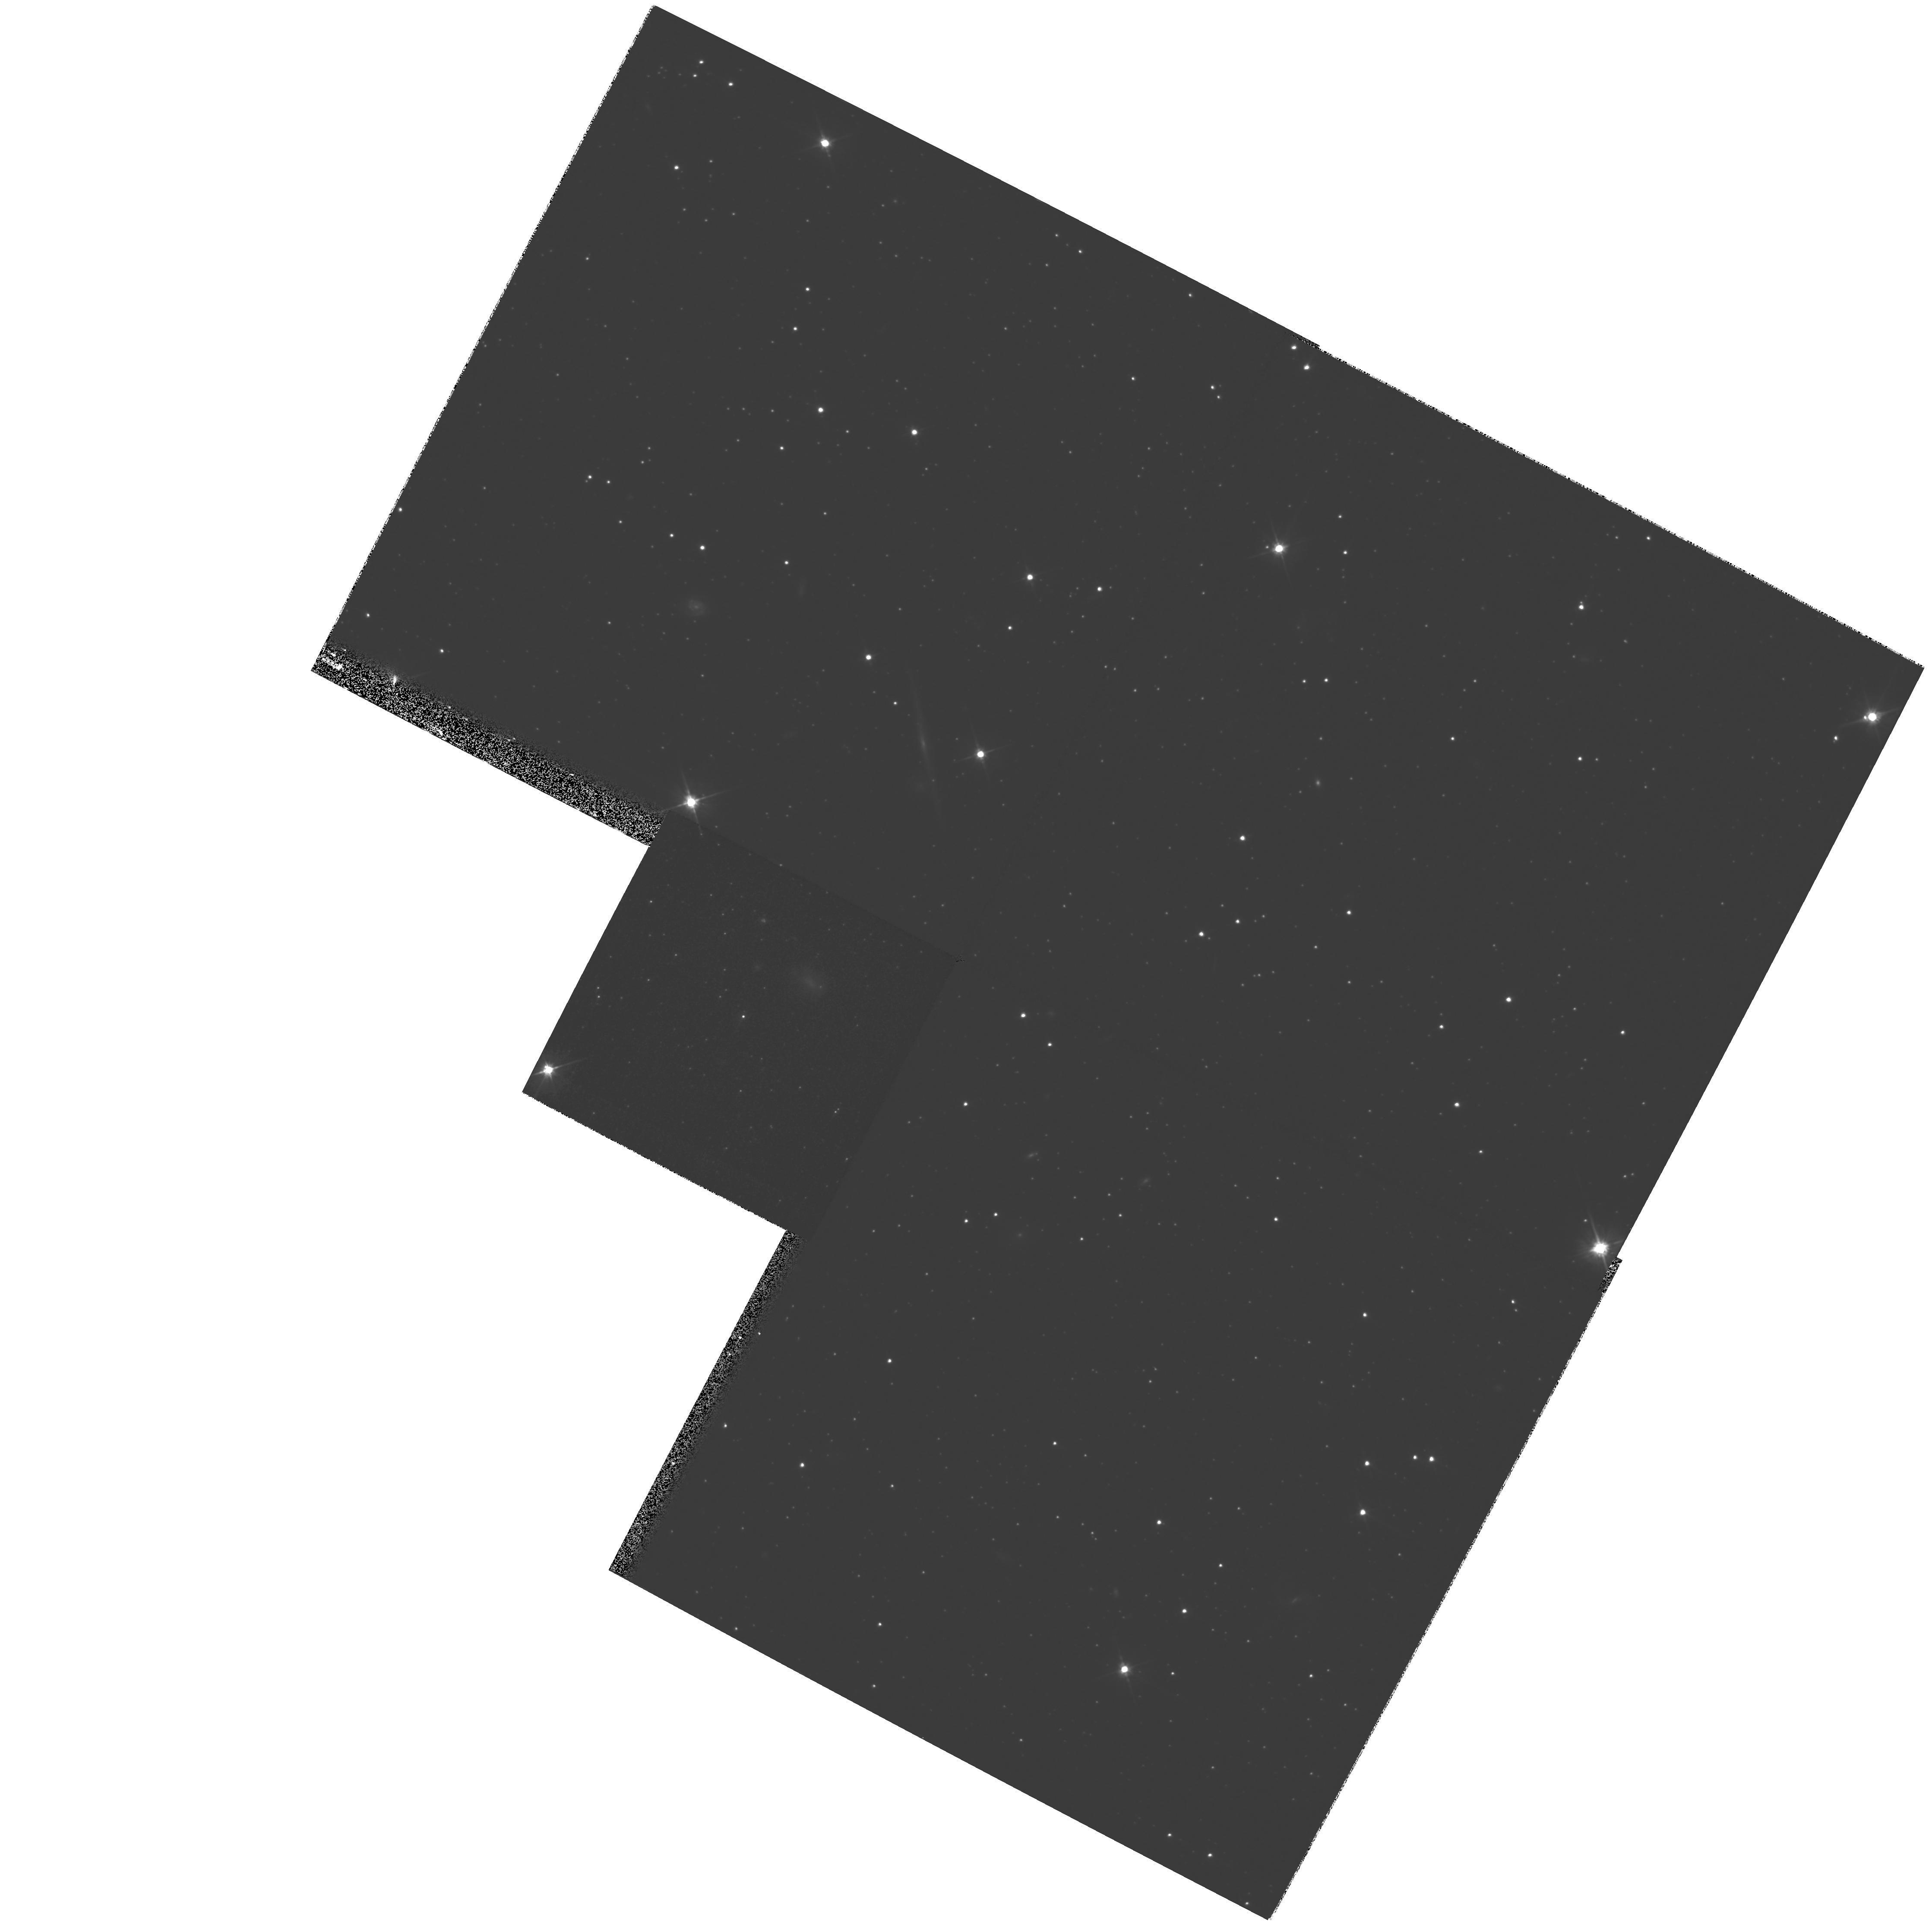
Target: CAR-QSO-0641-5057. Instrument: WFPC2/PC. Filter: F606W. Exposure: 48 min. Observation ID: hst_8776_08_wfpc2_pc_f606w_u65q08

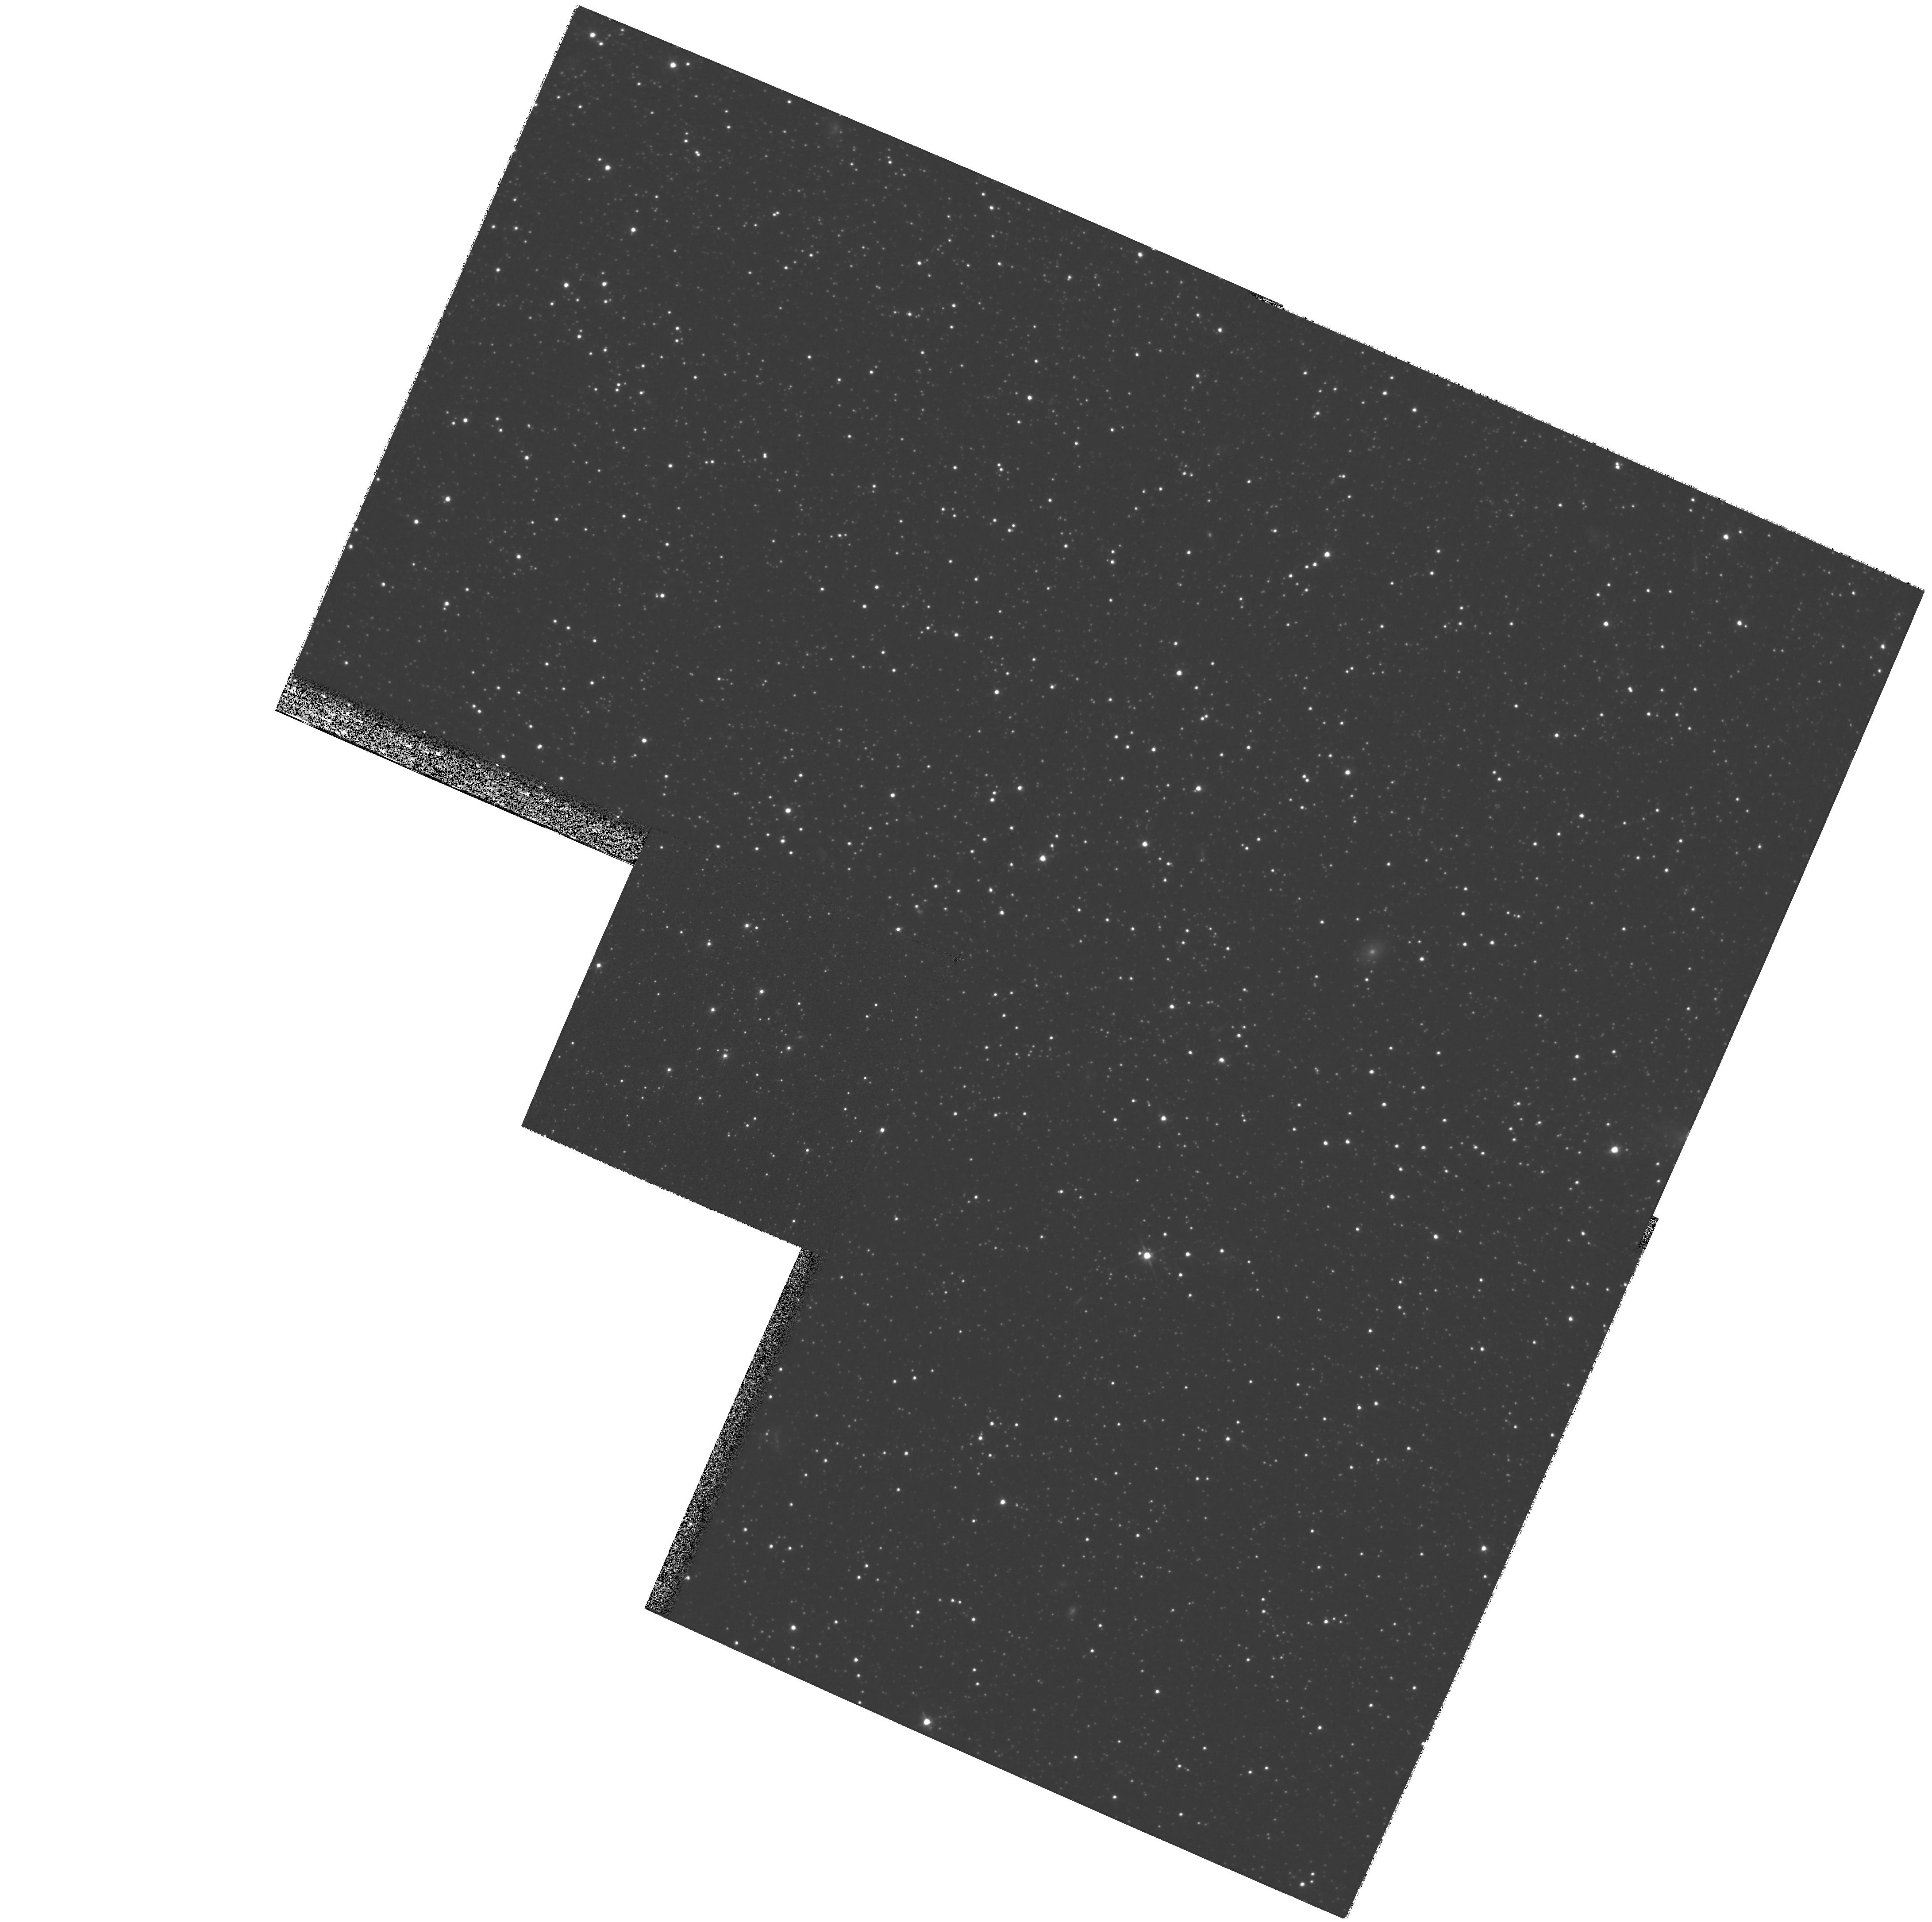
Target: FOR-QSO-0240-3434. Instrument: WFPC2/PC. Filter: F606W. Exposure: 43 min. Observation ID: hst_8776_07_wfpc2_pc_f606w_u65q07

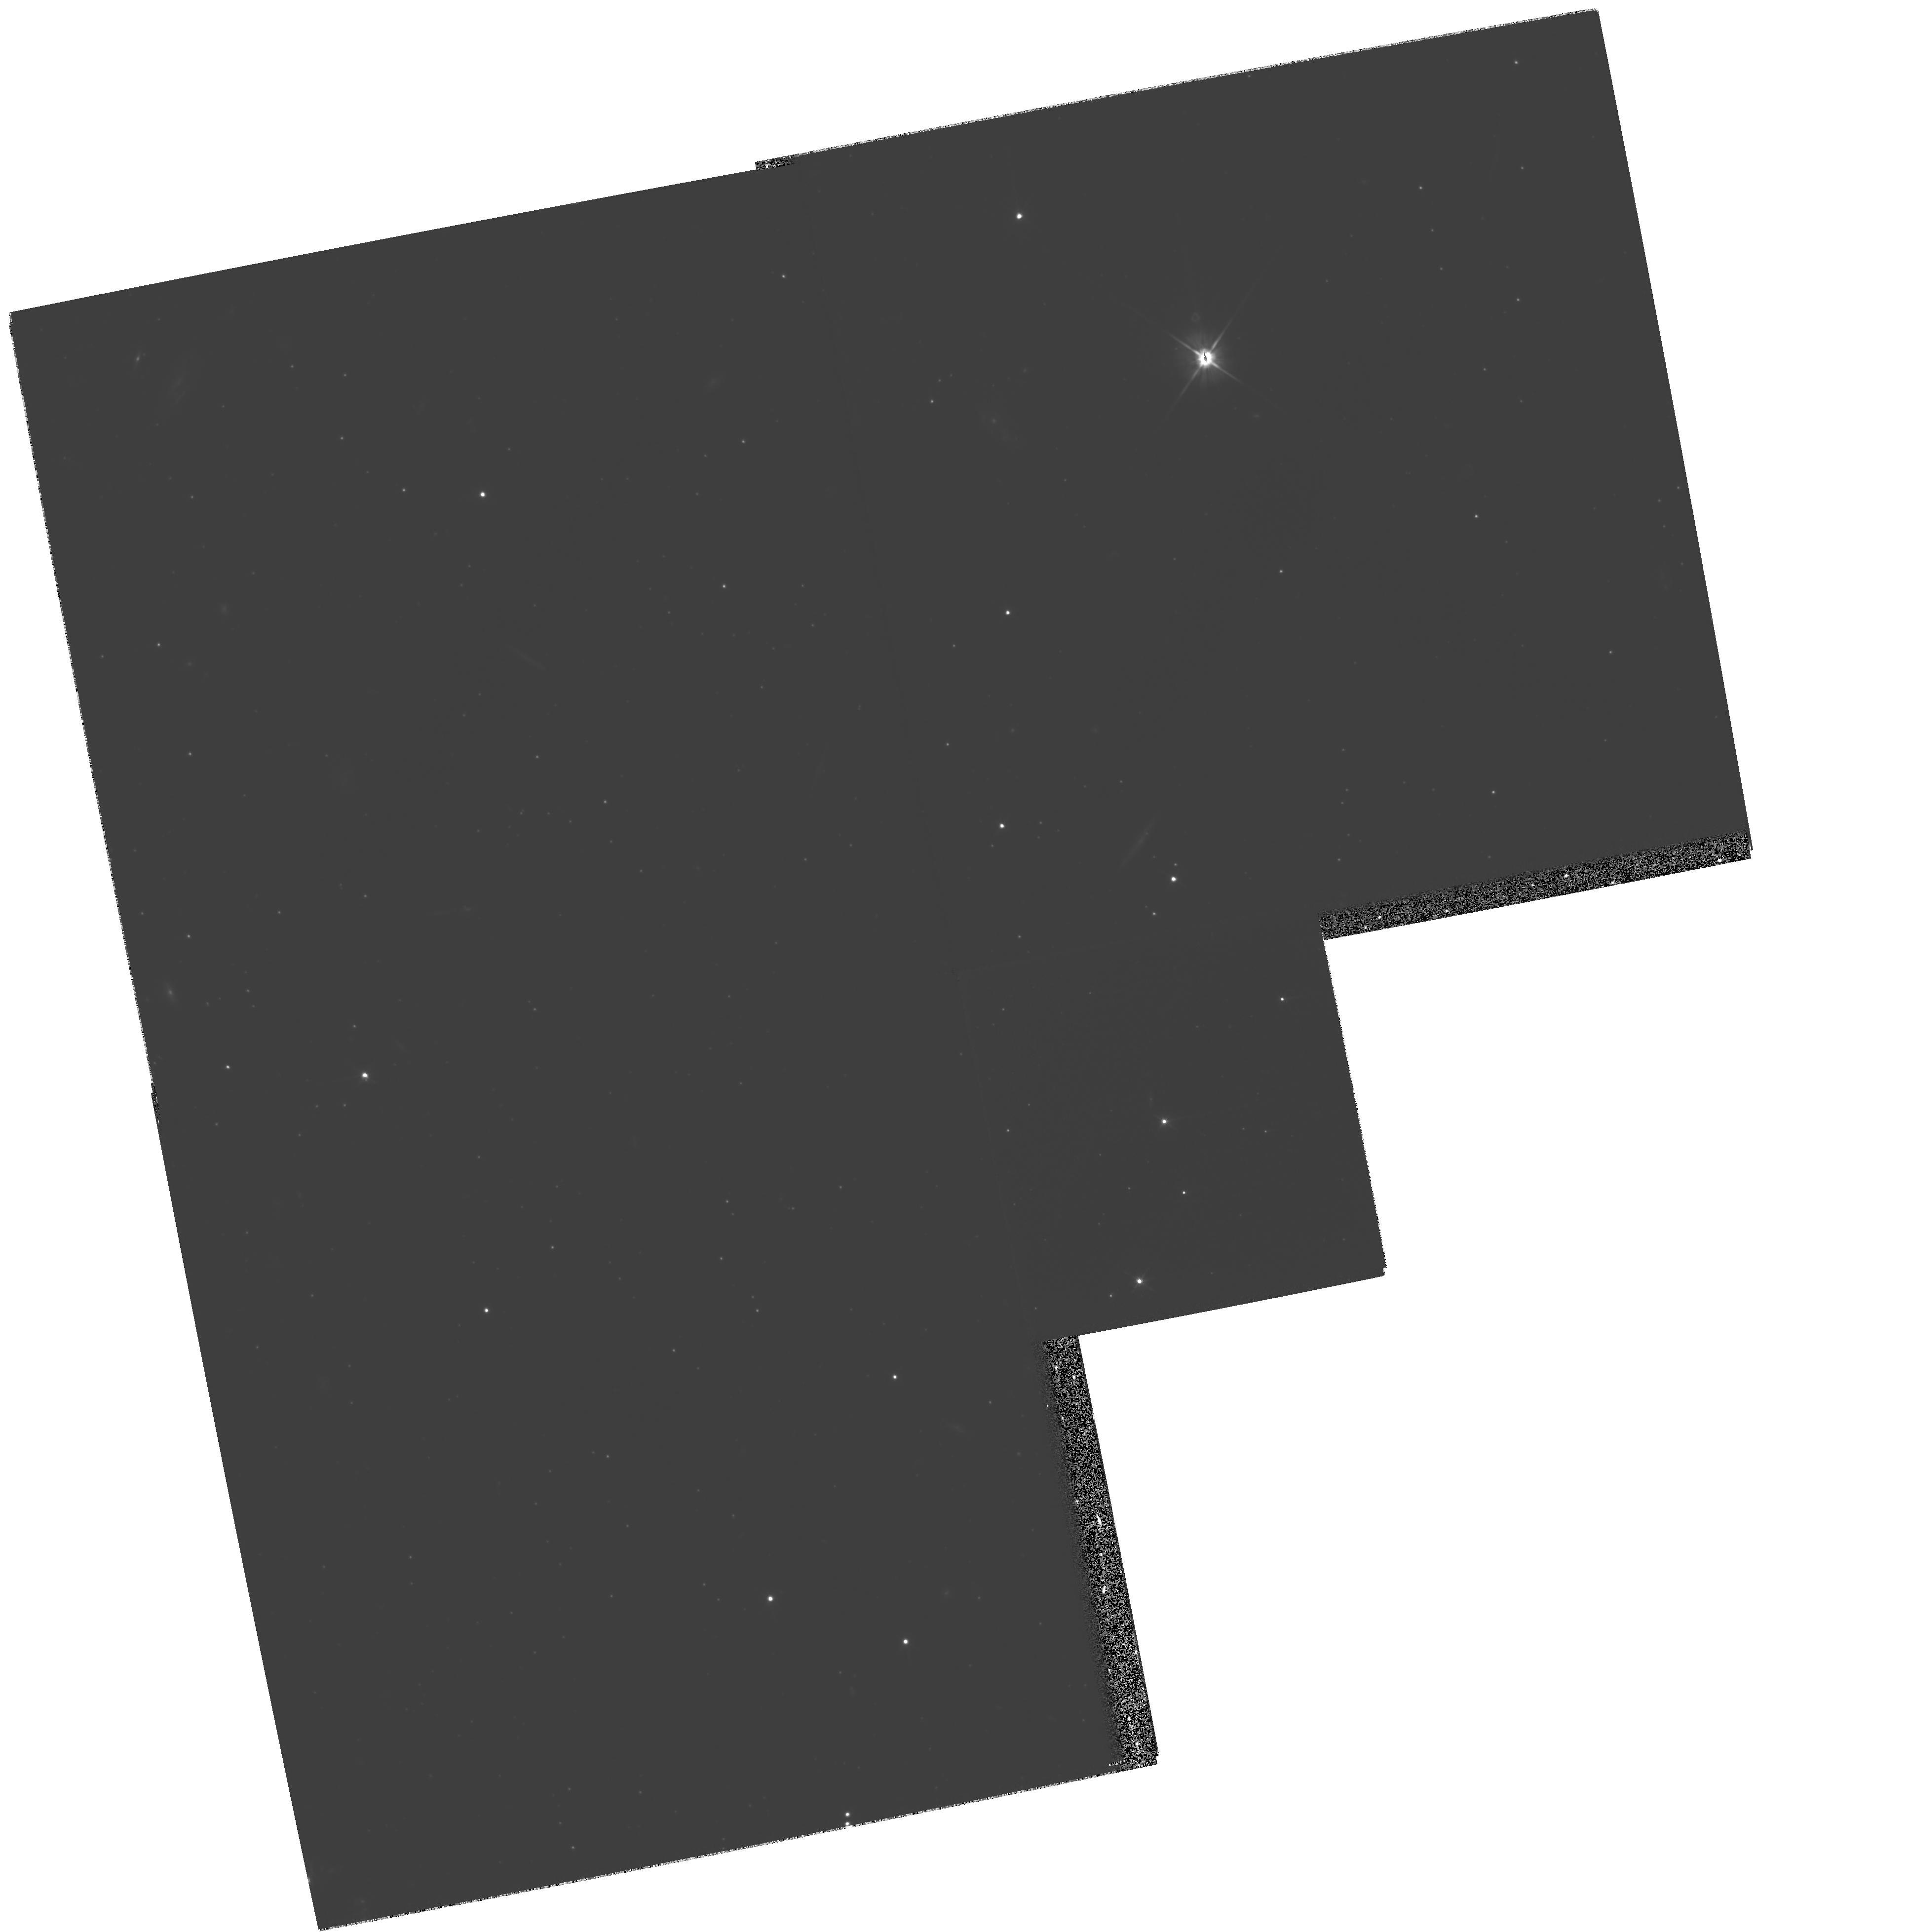
Target: QSO-UMI-1508+67. Instrument: WFPC2/PC. Filter: F606W. Exposure: 1.6 h. Observation ID: hst_8776_06_wfpc2_pc_f606w_u65q06

Absolute Proper Motions of Nearby Dwarf Spheroidal Galaxies-Cycle 9 (PI: Olszewski, Edward W.)

We propose to measure precise absolute proper motions for four dwarf spheroidal satellites of the Milky Way using spectroscopically-confirmed background QSOs to define a zero- velocity reference frame. Three epochs within the 2 years separating 3 HST cycles will yield systemic tangential velocities of UMi, Car, Scl, (and For) to +/- 78 kms\ (+/- 130 kms). These are worst-case velocity precisions and they are likely to be 2* smaller. With 2-3 QSOs per galaxy and 3 observations per QSO field we will have a clear understanding of the systematic errors that could affect the astrometry. We will test whether the halo contains a small number of massive streams containing several dwarf galaxies, or whether the individual halo dwarfs are traveling along independent orbits. HST is essential to achieving the high precisions needed to conclusively compare the projected orbital motions of the individual galaxies; even with our conservative uncertainties, we are competitive with the best ground-based efforts with only a 2 year baseline. We will also use our results to improve our estimate of the mass of the Galaxy interior to ~ 100 kpc.